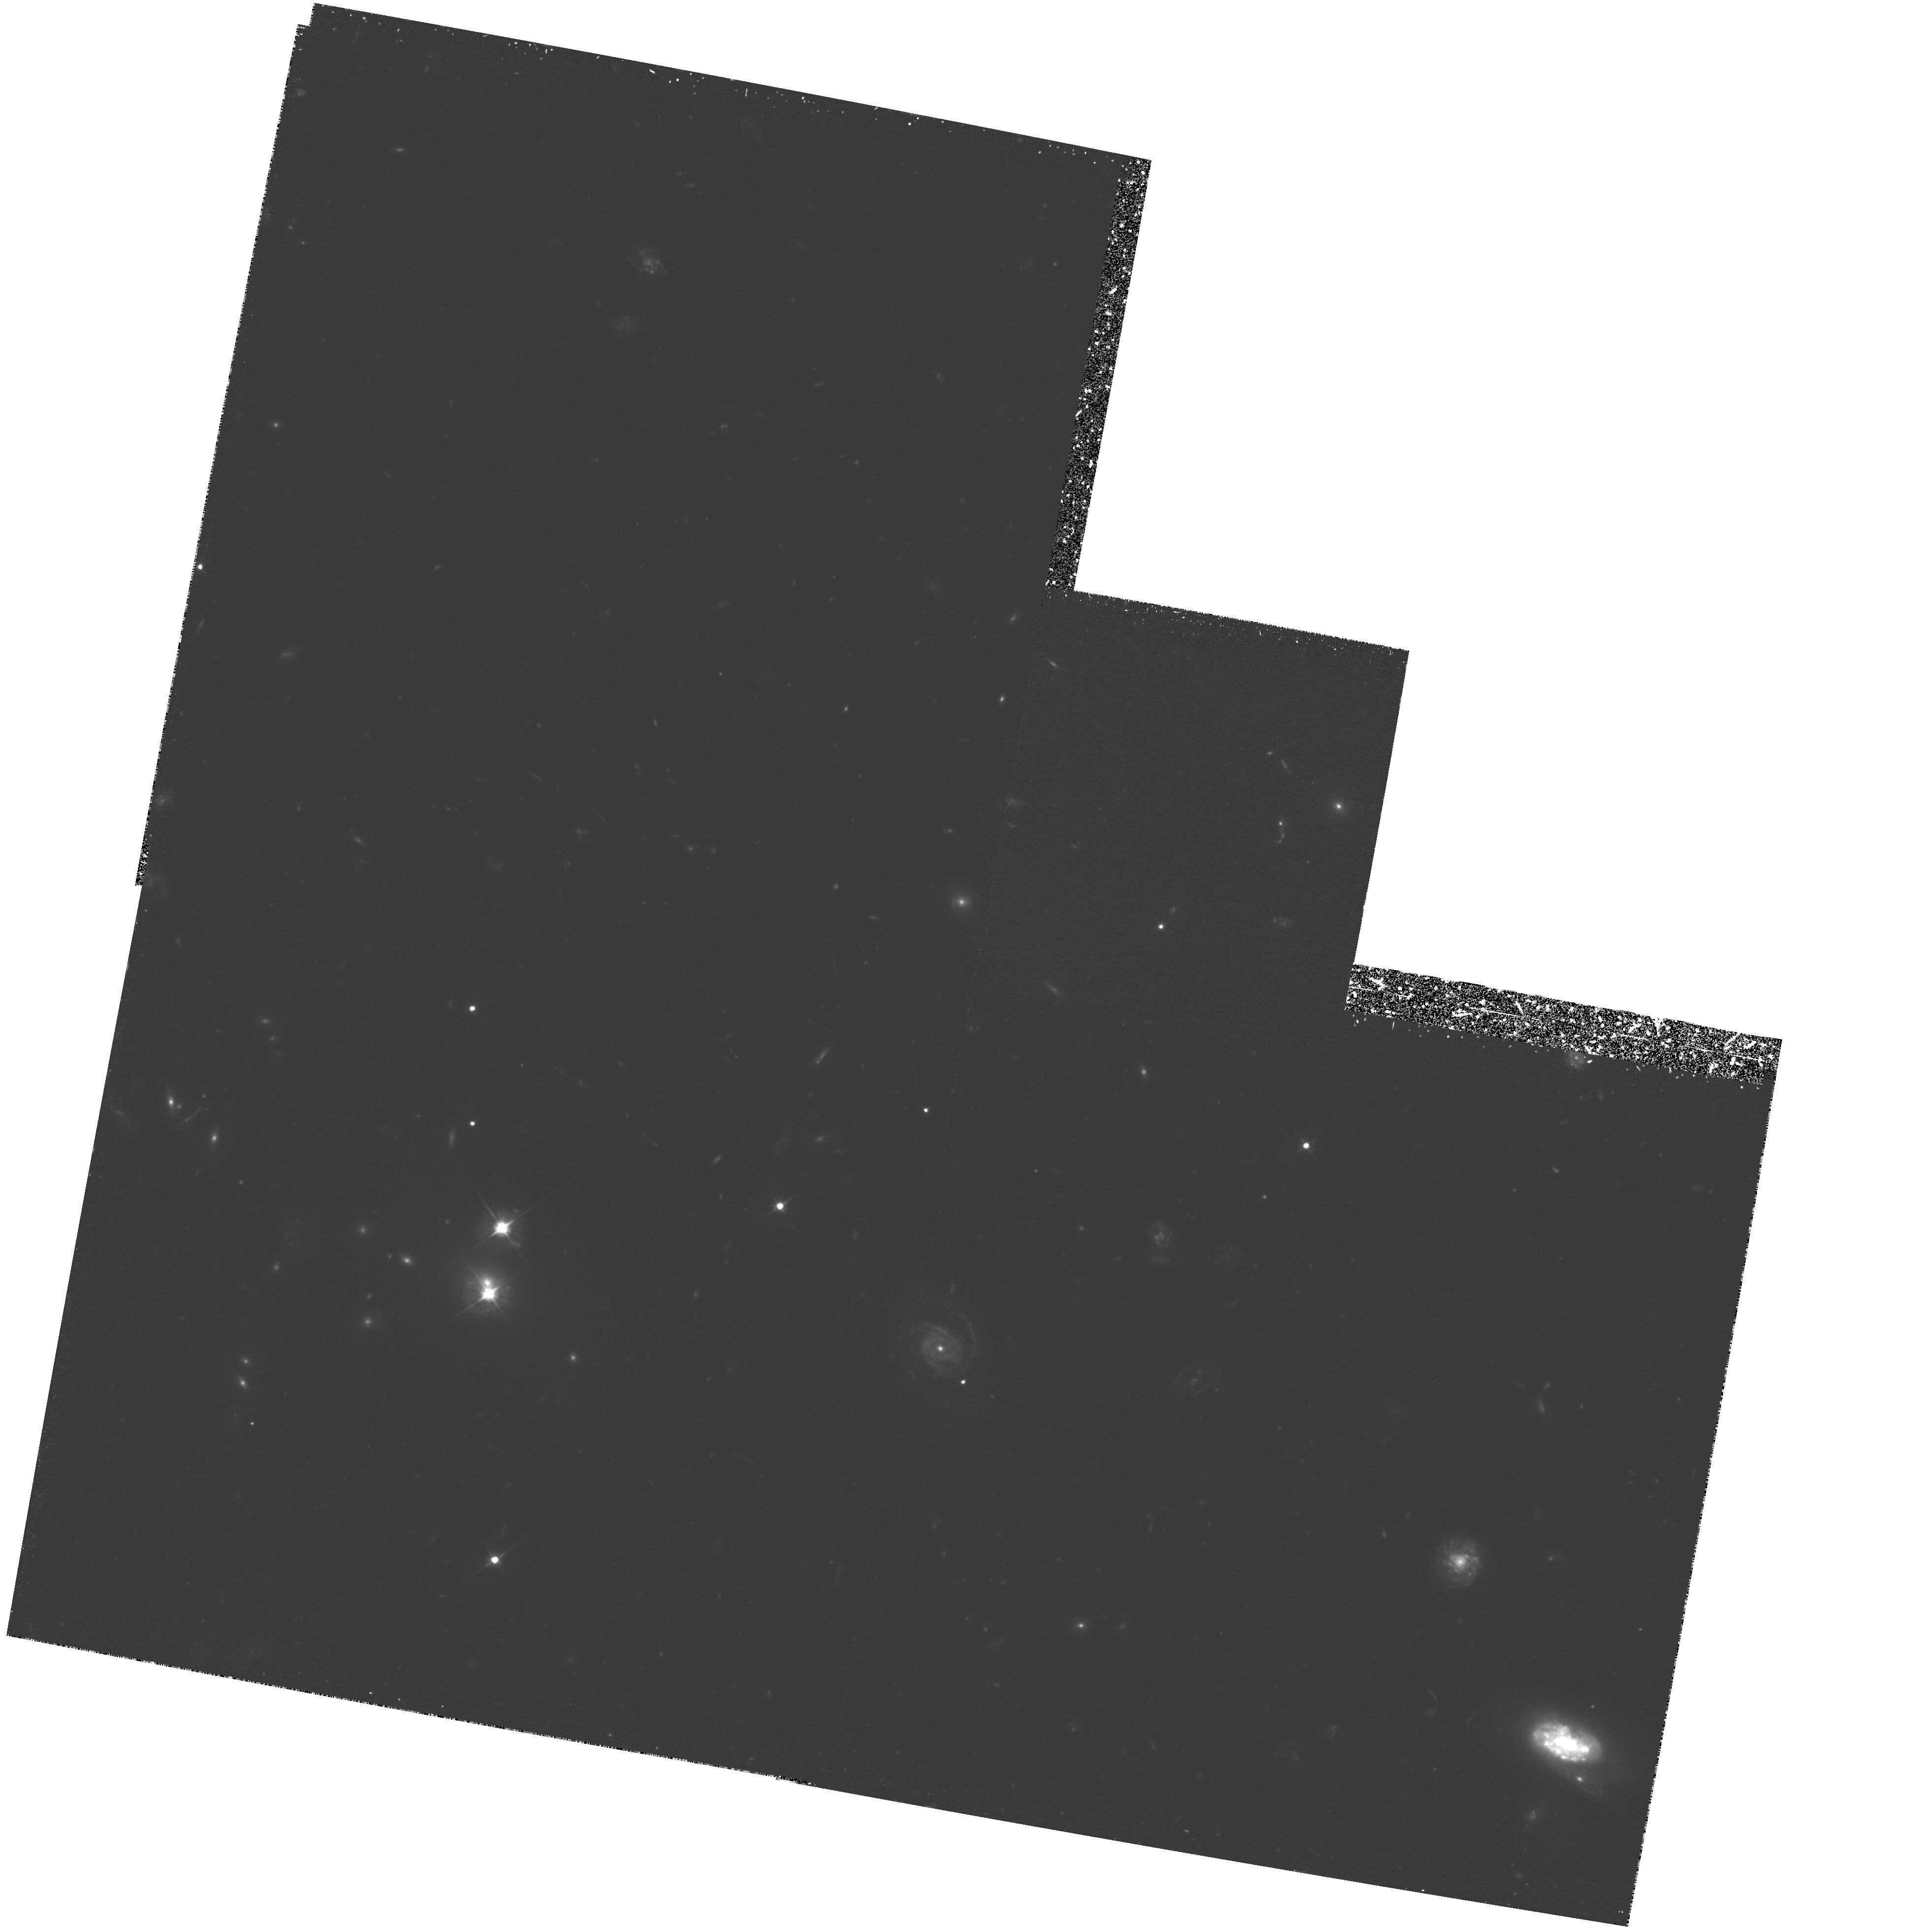
Target: 0957+561B. Instrument: WFPC2/PC. Filter: F555W. Exposure: 4.5 h. Observation ID: hst_5979_01_wfpc2_pc_f555w_u2z601

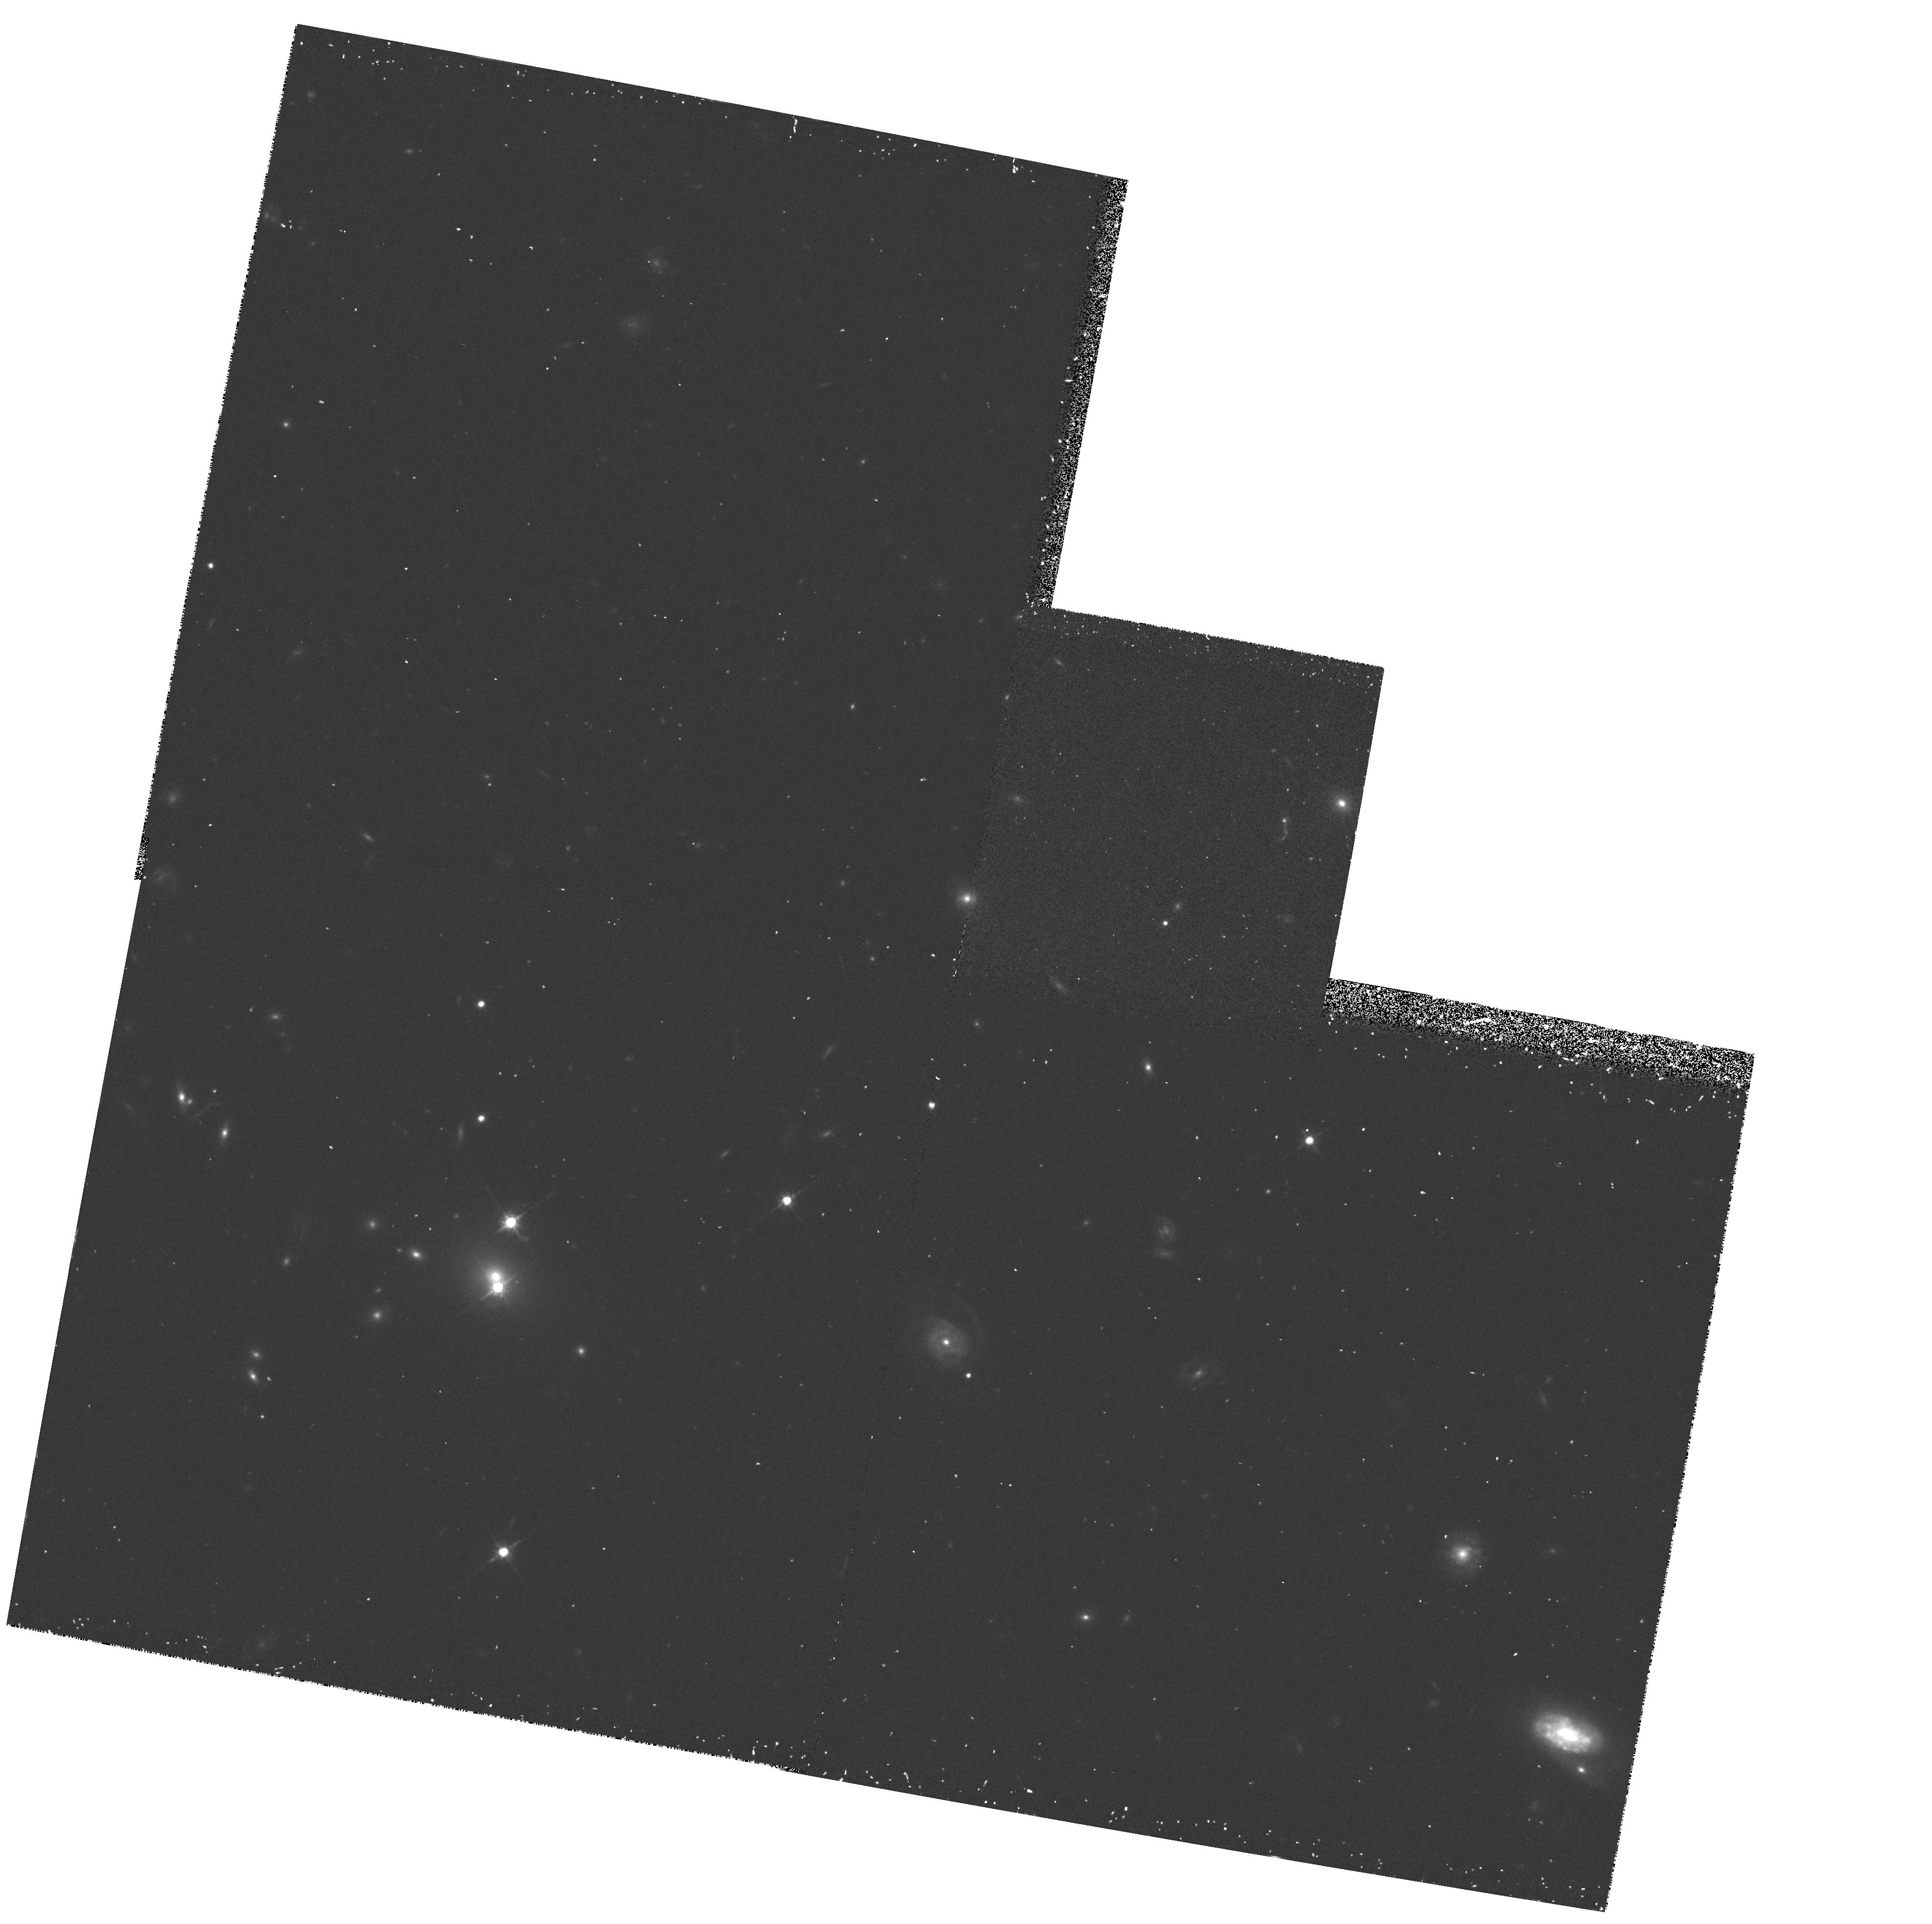
Target: 0957+561B. Instrument: WFPC2/PC. Filter: F814W. Exposure: 30 min. Observation ID: hst_5979_02_wfpc2_pc_f814w_u2z602

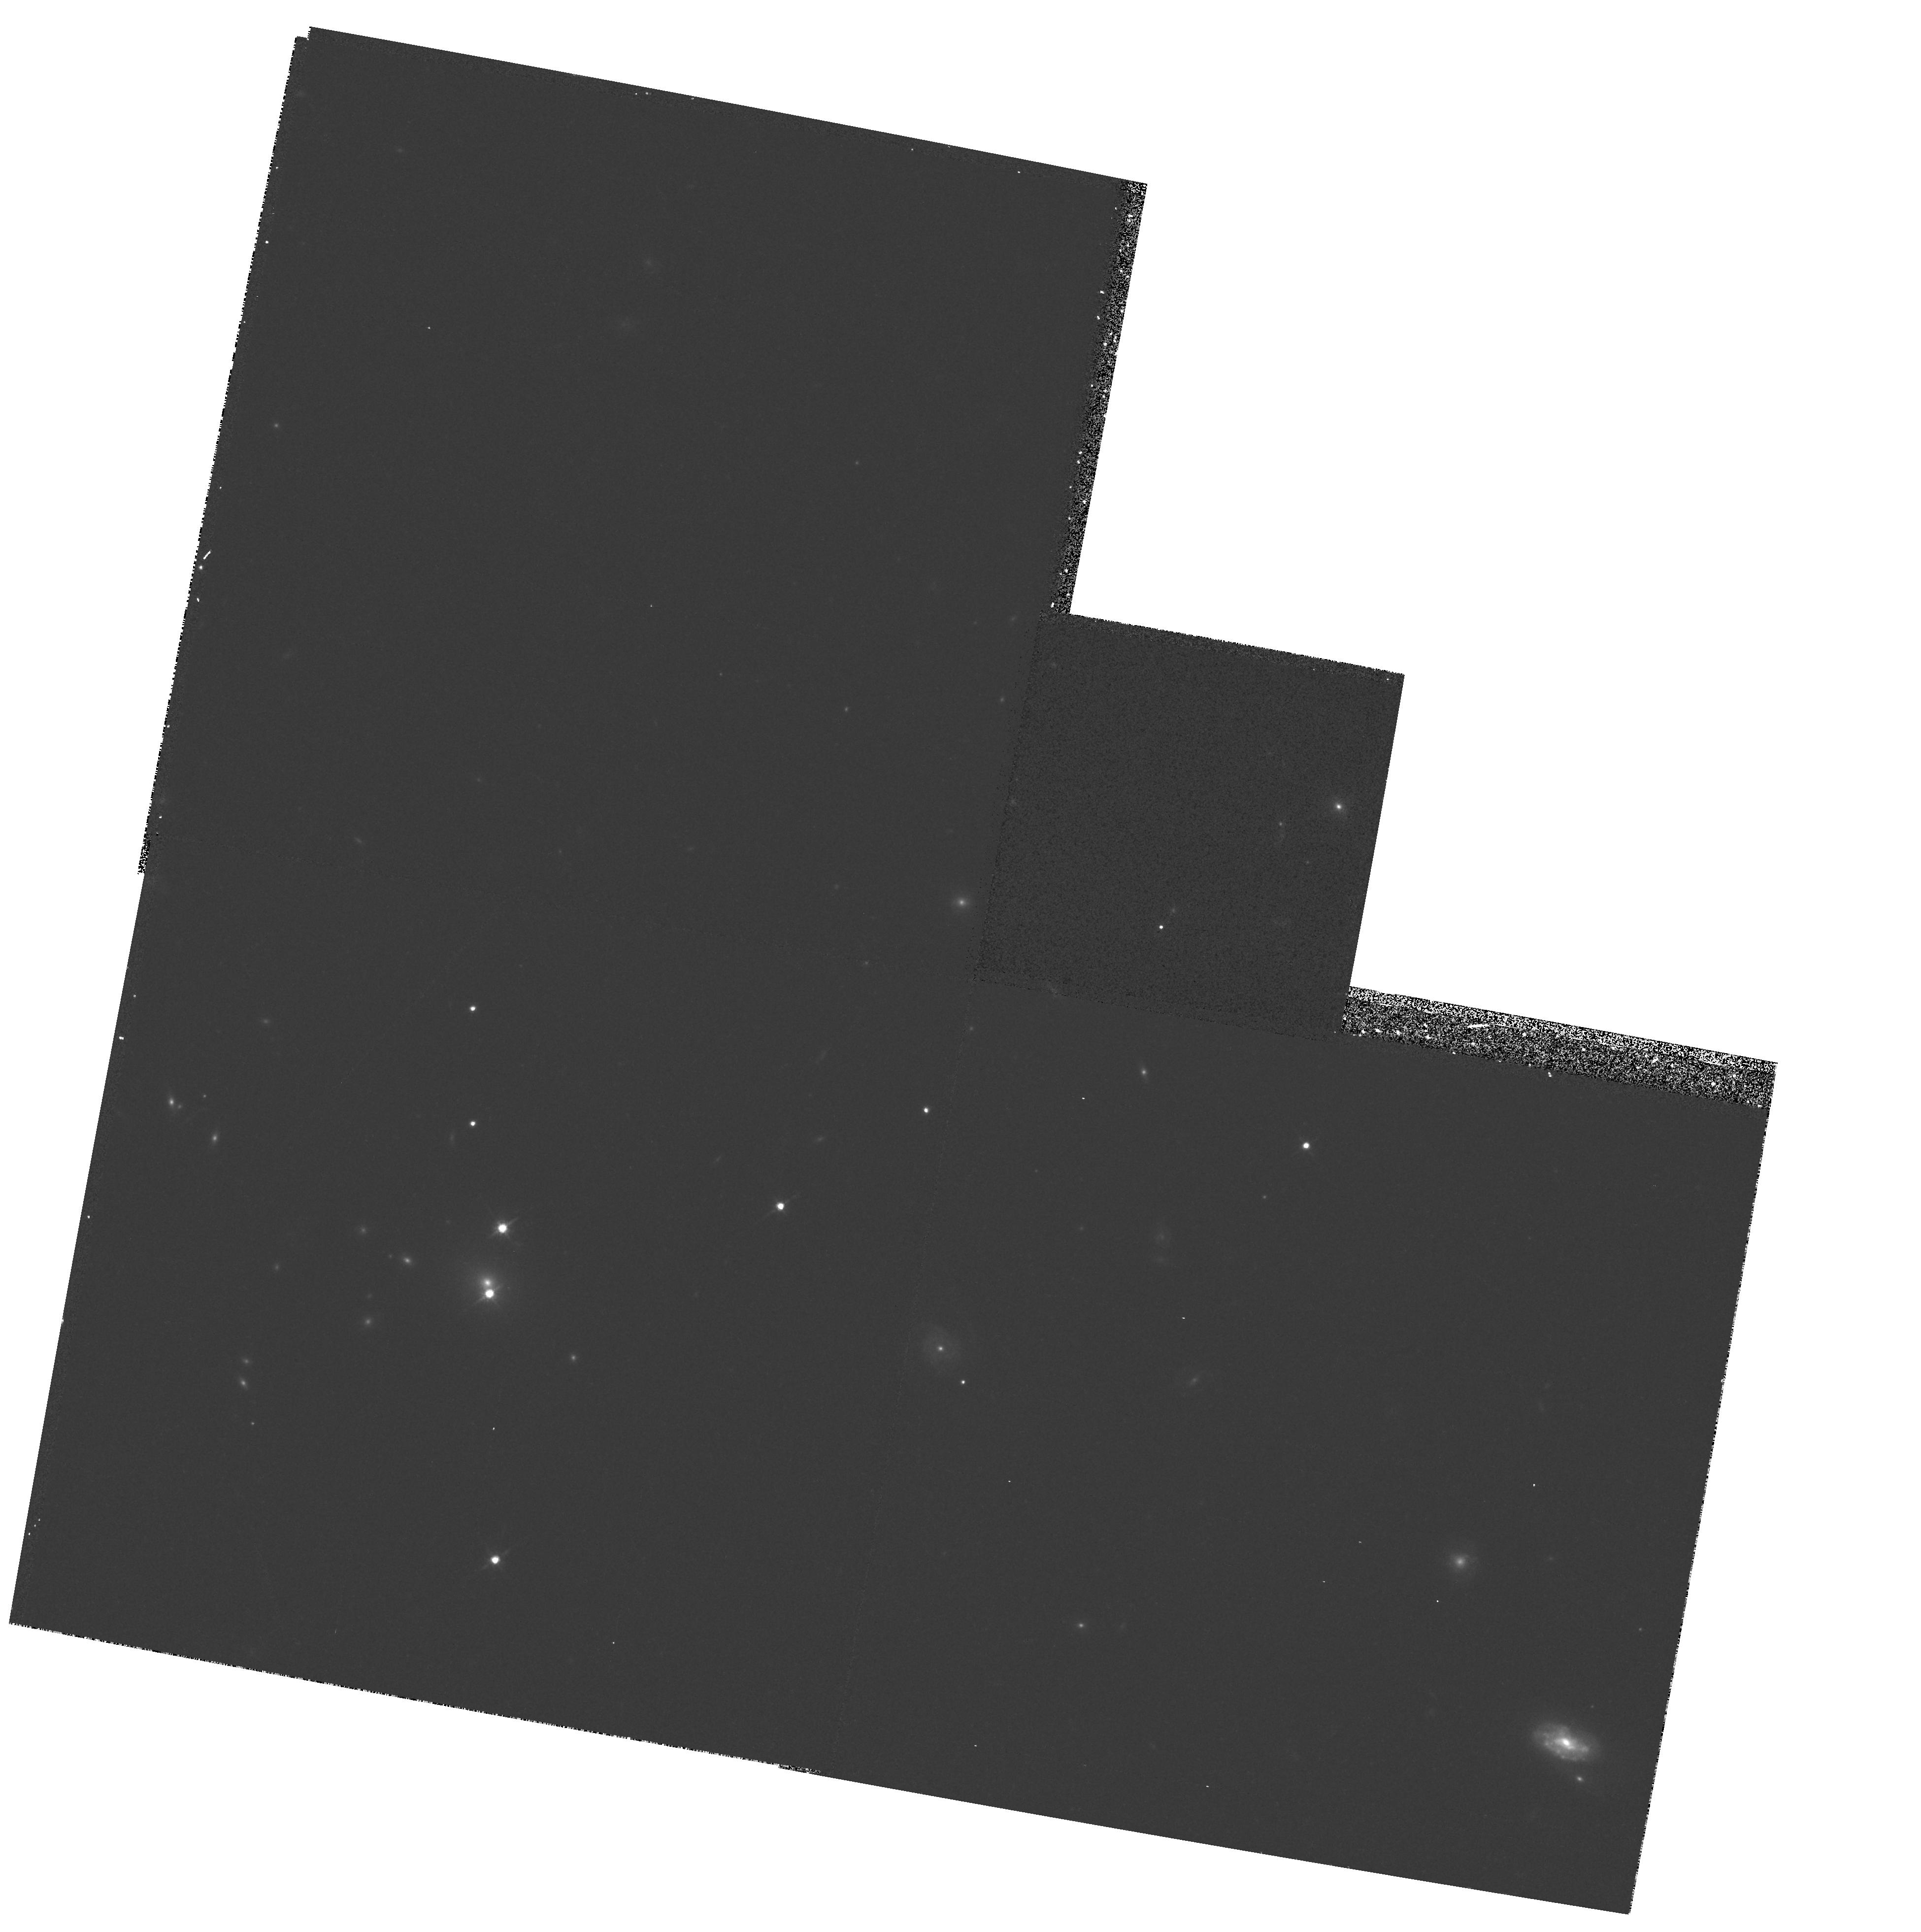
Target: 0957+561B. Instrument: WFPC2/PC. Filter: F814W. Exposure: 14 min. Observation ID: hst_5979_01_wfpc2_pc_f814w_u2z601

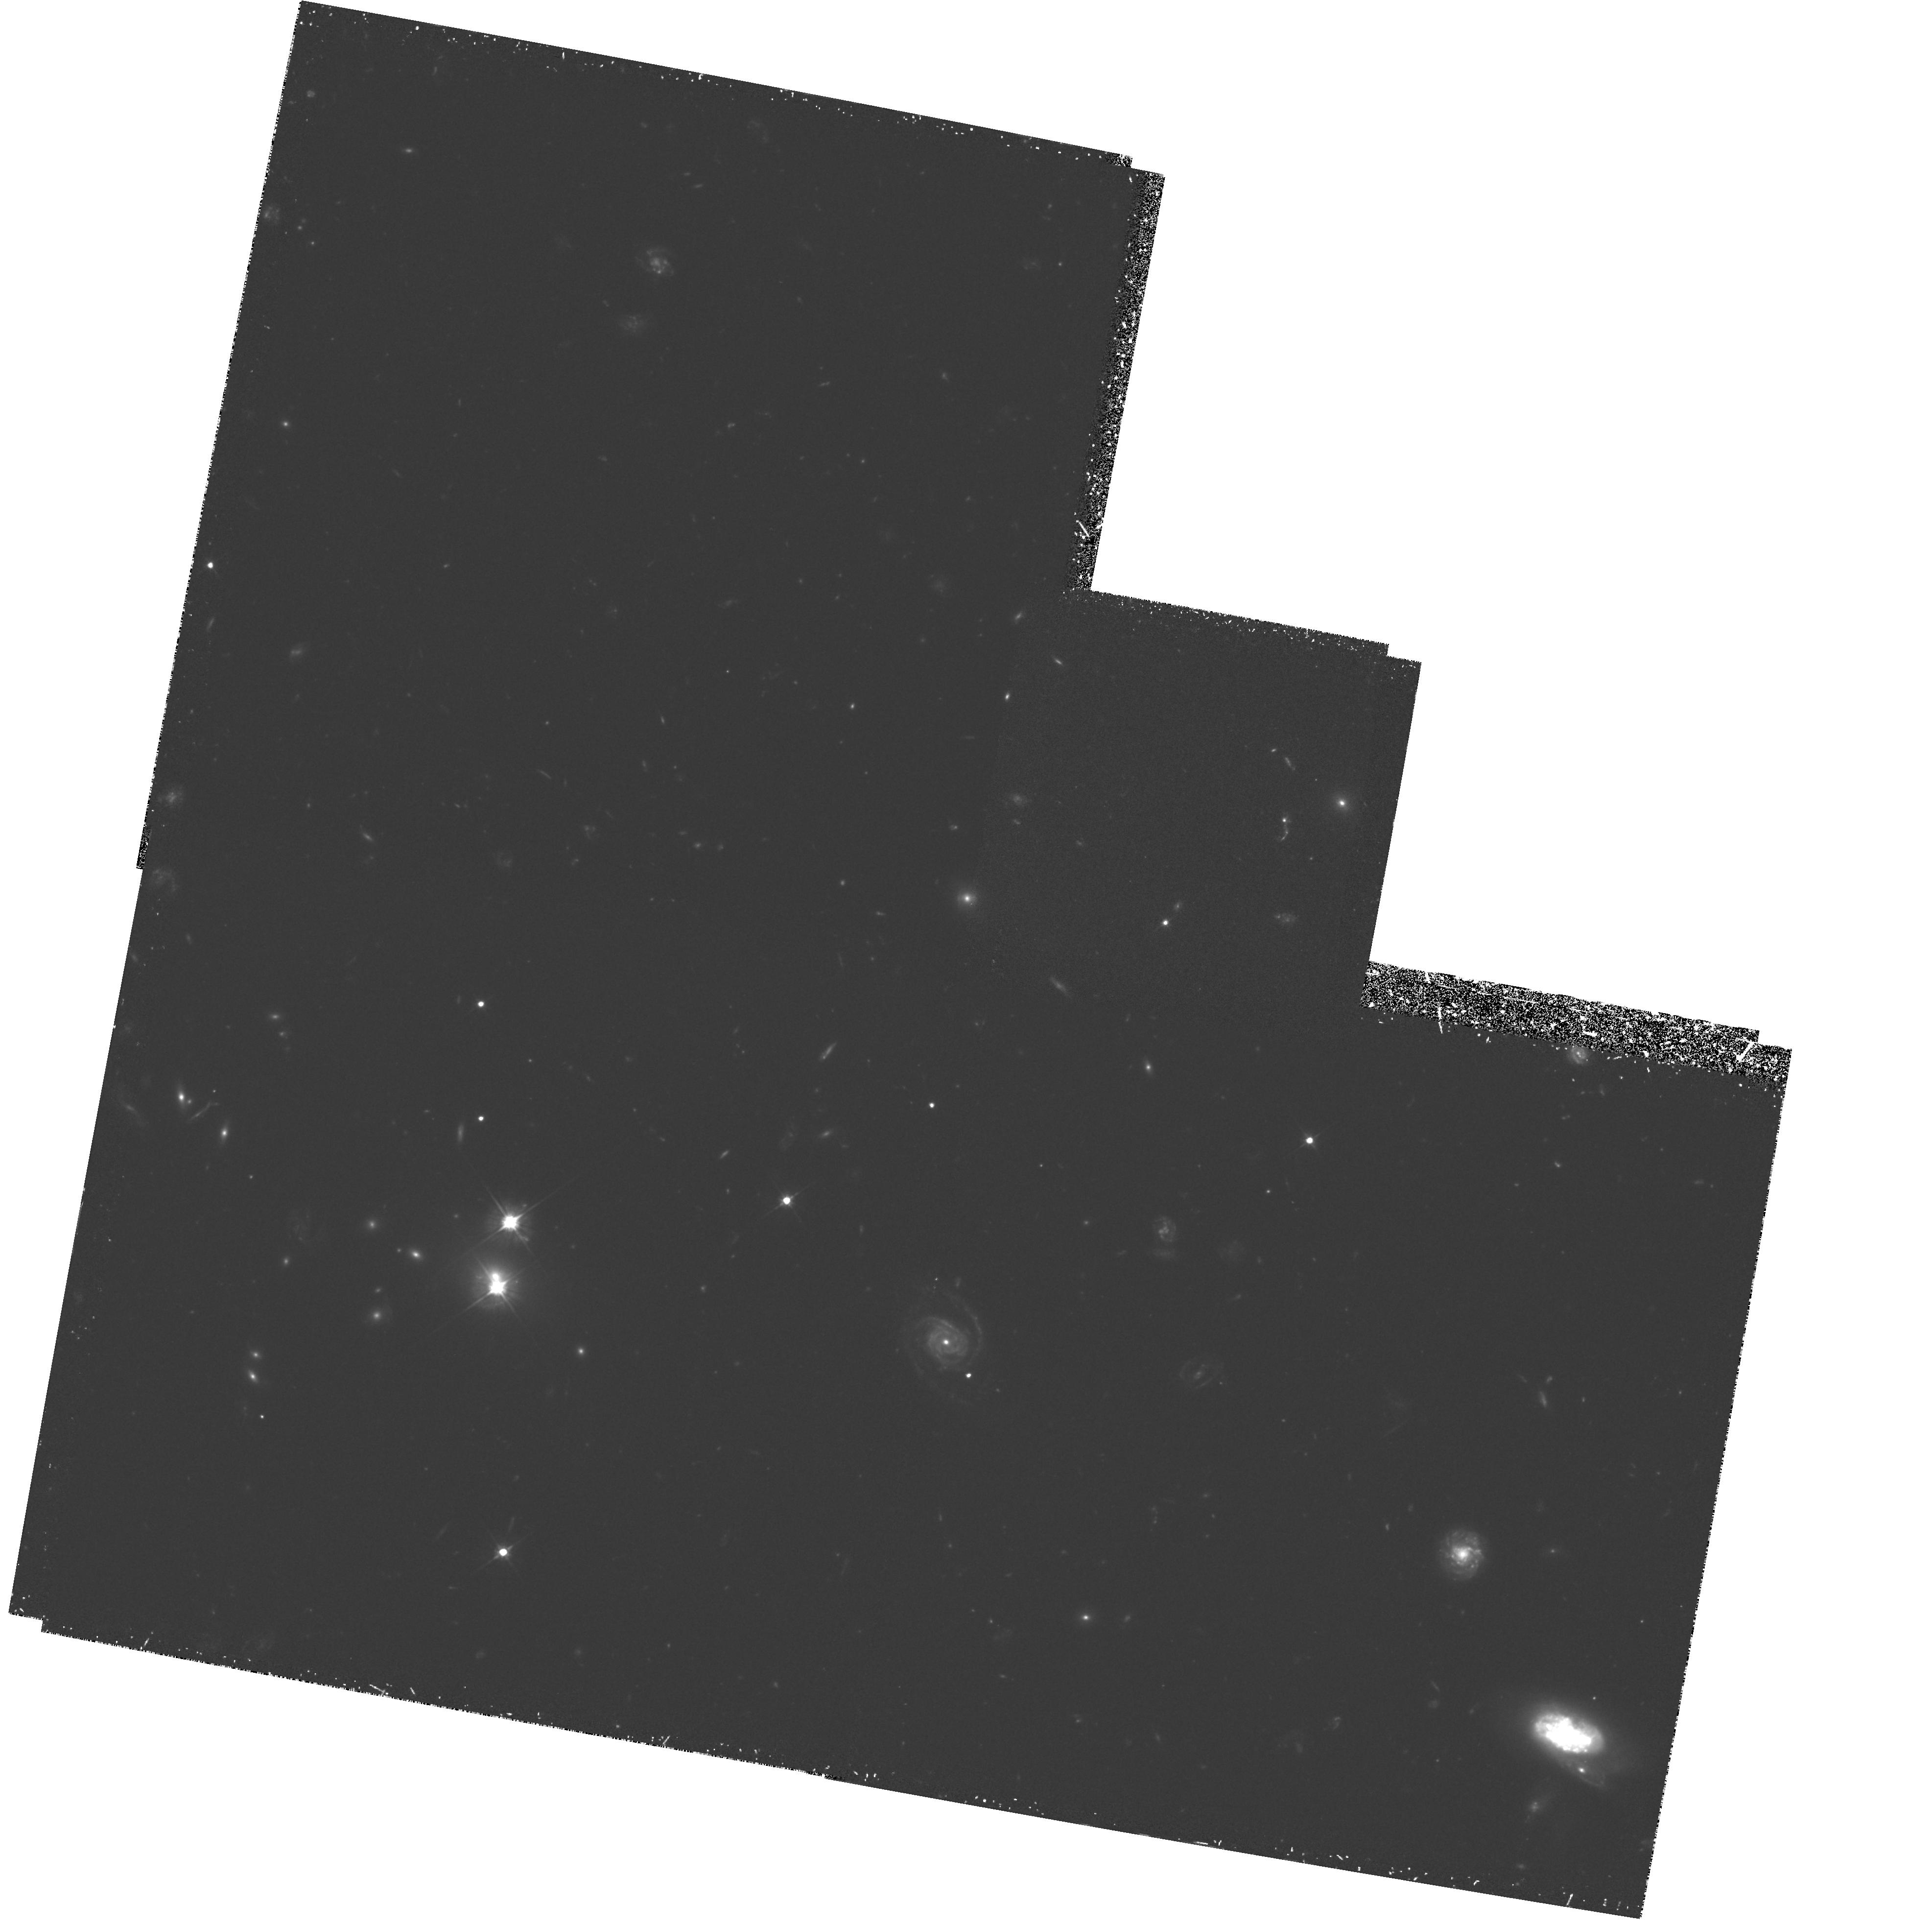
Target: 0957+561B. Instrument: WFPC2/PC. Filter: F555W. Exposure: 4.5 h. Observation ID: hst_5979_02_wfpc2_pc_f555w_u2z602

THE MASS DISTRIBUTION LENSING QSO :  0957+561: THE HUBBLE CONSTANT (PI: Rhee, George)

We propose to use HST with WFPC2 in order to carry out deep imaging of the lensing cluster of the double quasar Q0957+561. This will significantly improve the estimate we have made of the Hubble constant using this double quasar. We will determine the gravitational potential of the cluster in which the lensing galaxy is located. The most accurate way to do this is to take very deep images of the cluster and measure the gravitational lens distortion of the blue background galaxy population. The confirmation of distortions in the lensed background galaxies inferred from ground-based observations at CFHT and KPNO, particularly in several small blue galaxies seen near the QSO and one apparent arc, will allow us to produce a high quality map of the cluster mass distribution, thereby reducing the largest unknown in the determination of H_0 via the gravitational lens time delay method. In addition, there is a possibility that WFPC2 images may reveal the presence of giant thin arcs, particularly if the mass falls off faster than isothermal. These thin arcs if observed would provide an additional strong constraint on the mass distribution models. We wish to emphasize that measuring the Hubble constant in this manner is complementary to the standard distance ladder methods.